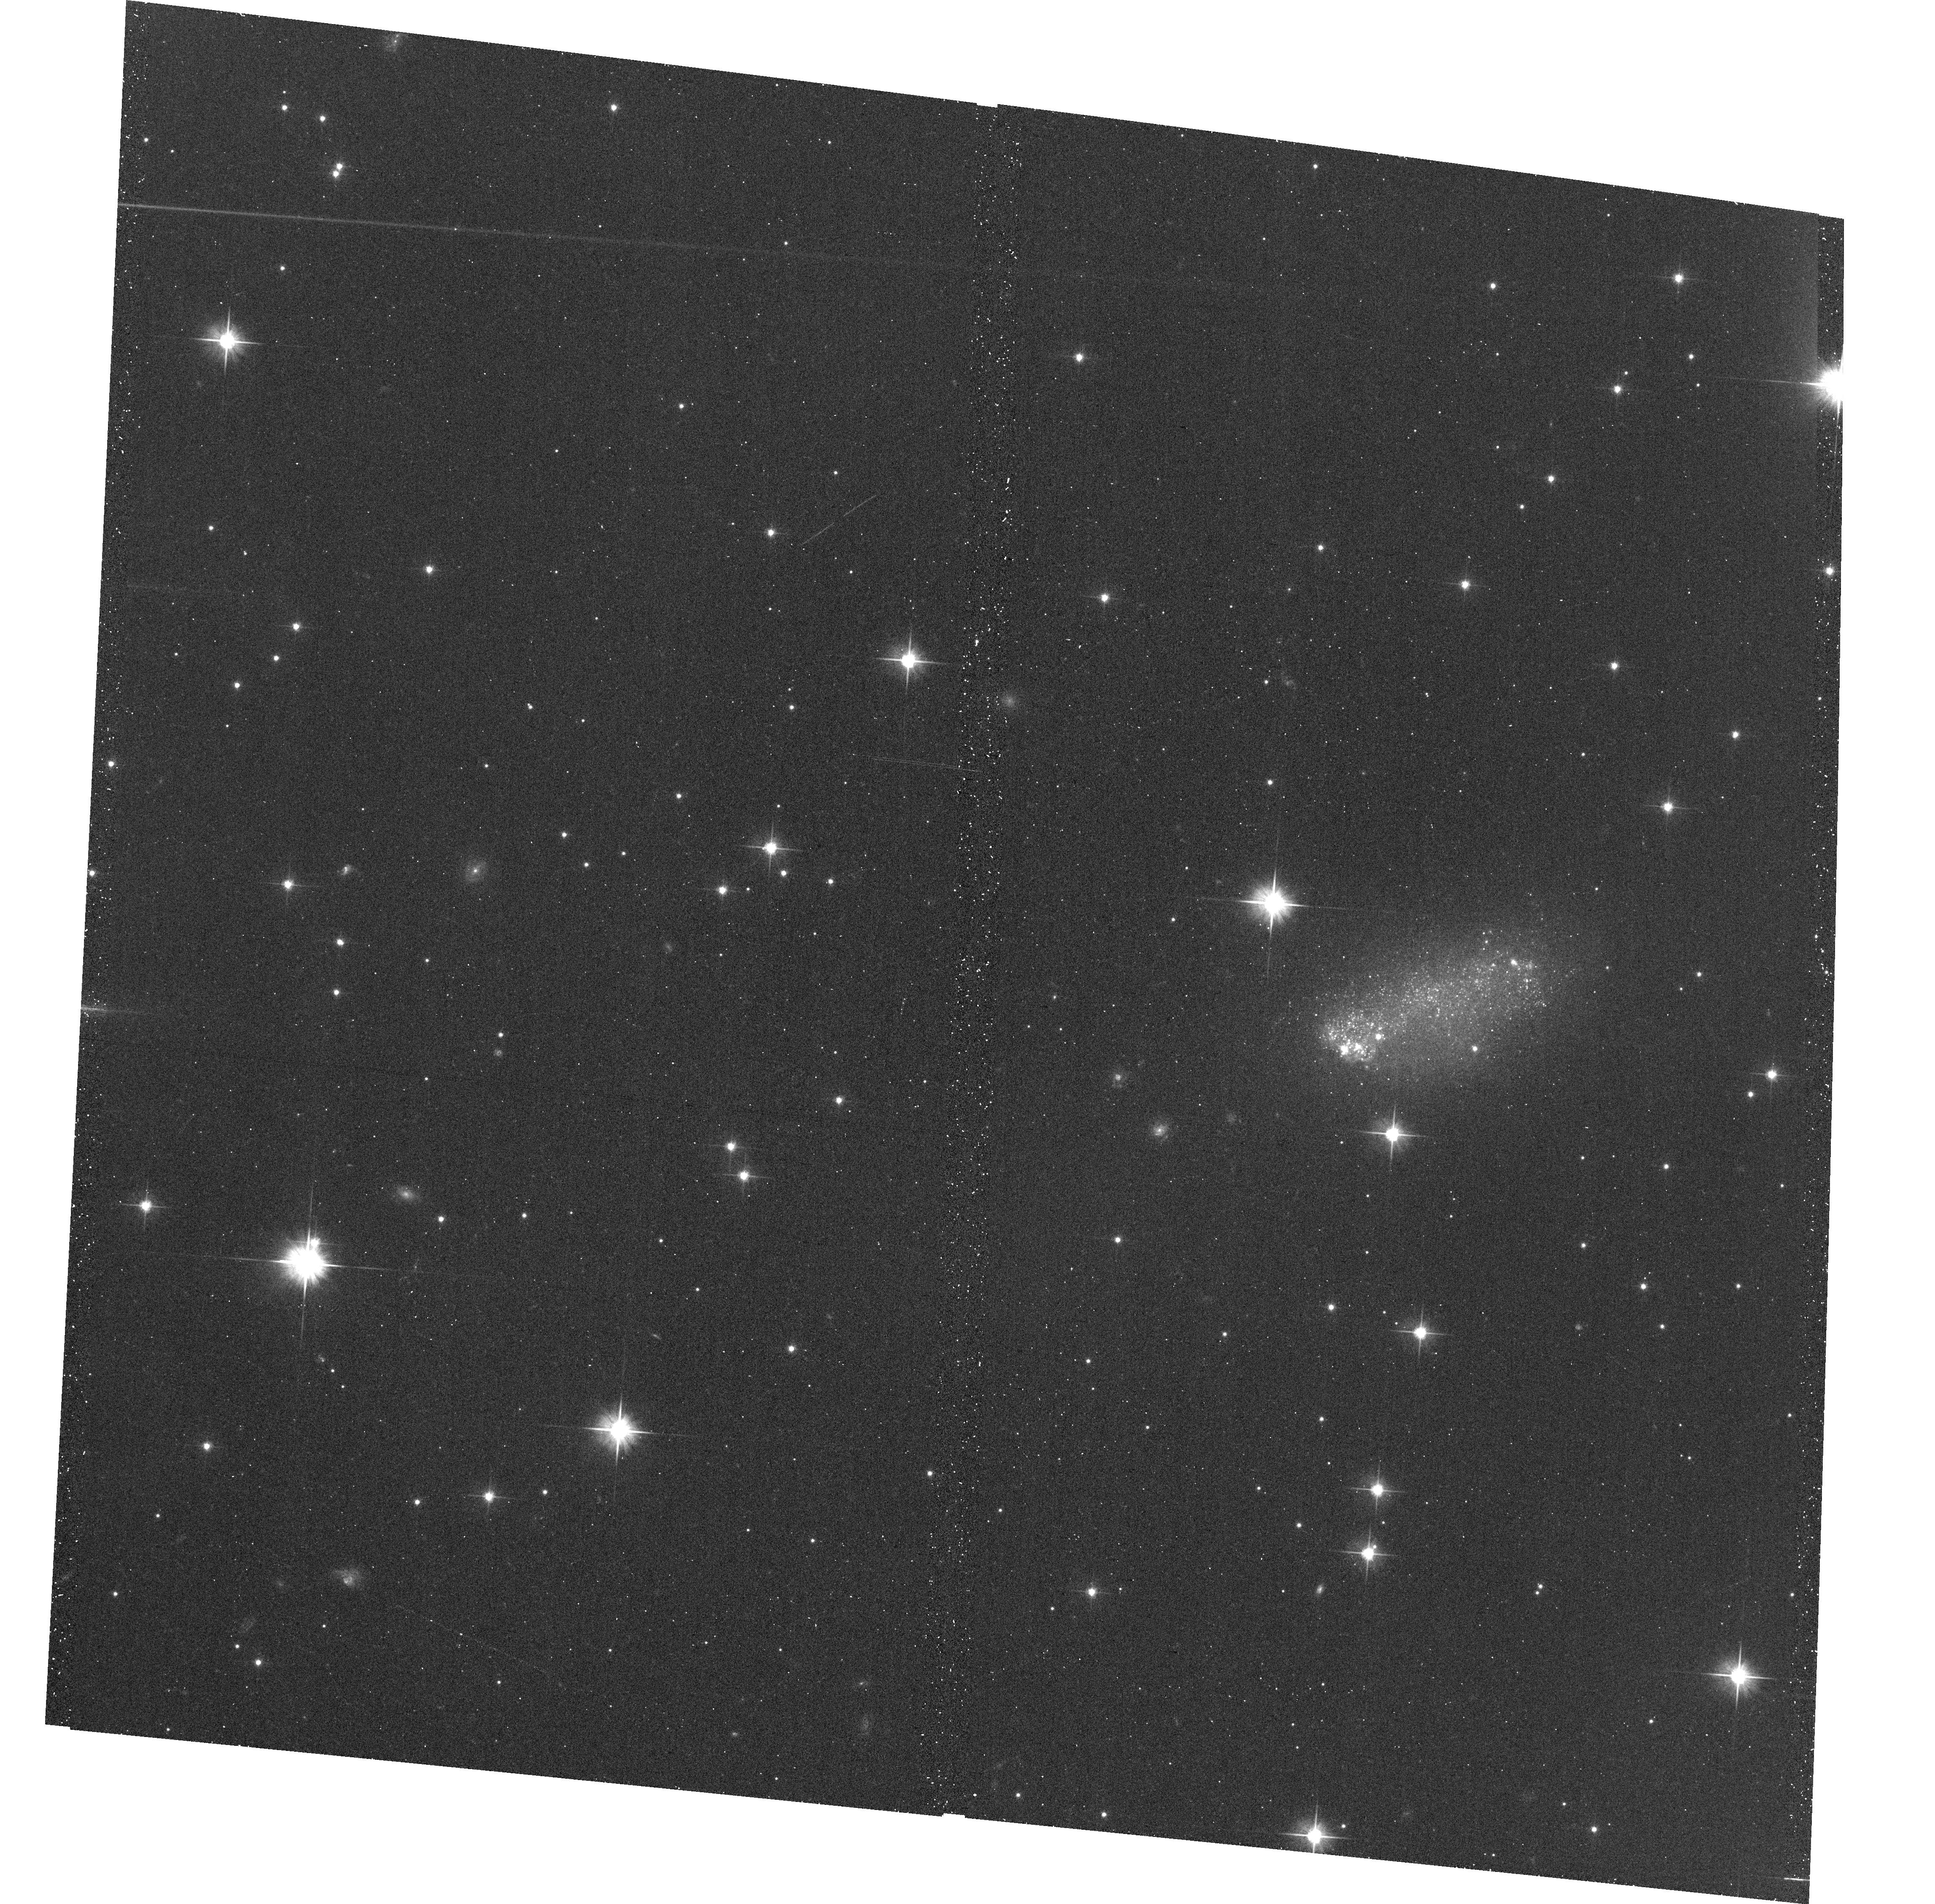
Target: GALFA-DW4. Instrument: ACS/WFC. Filter: F606W. Exposure: 18 min. Observation ID: hst_14676_01_acs_wfc_f606w_jd6d01

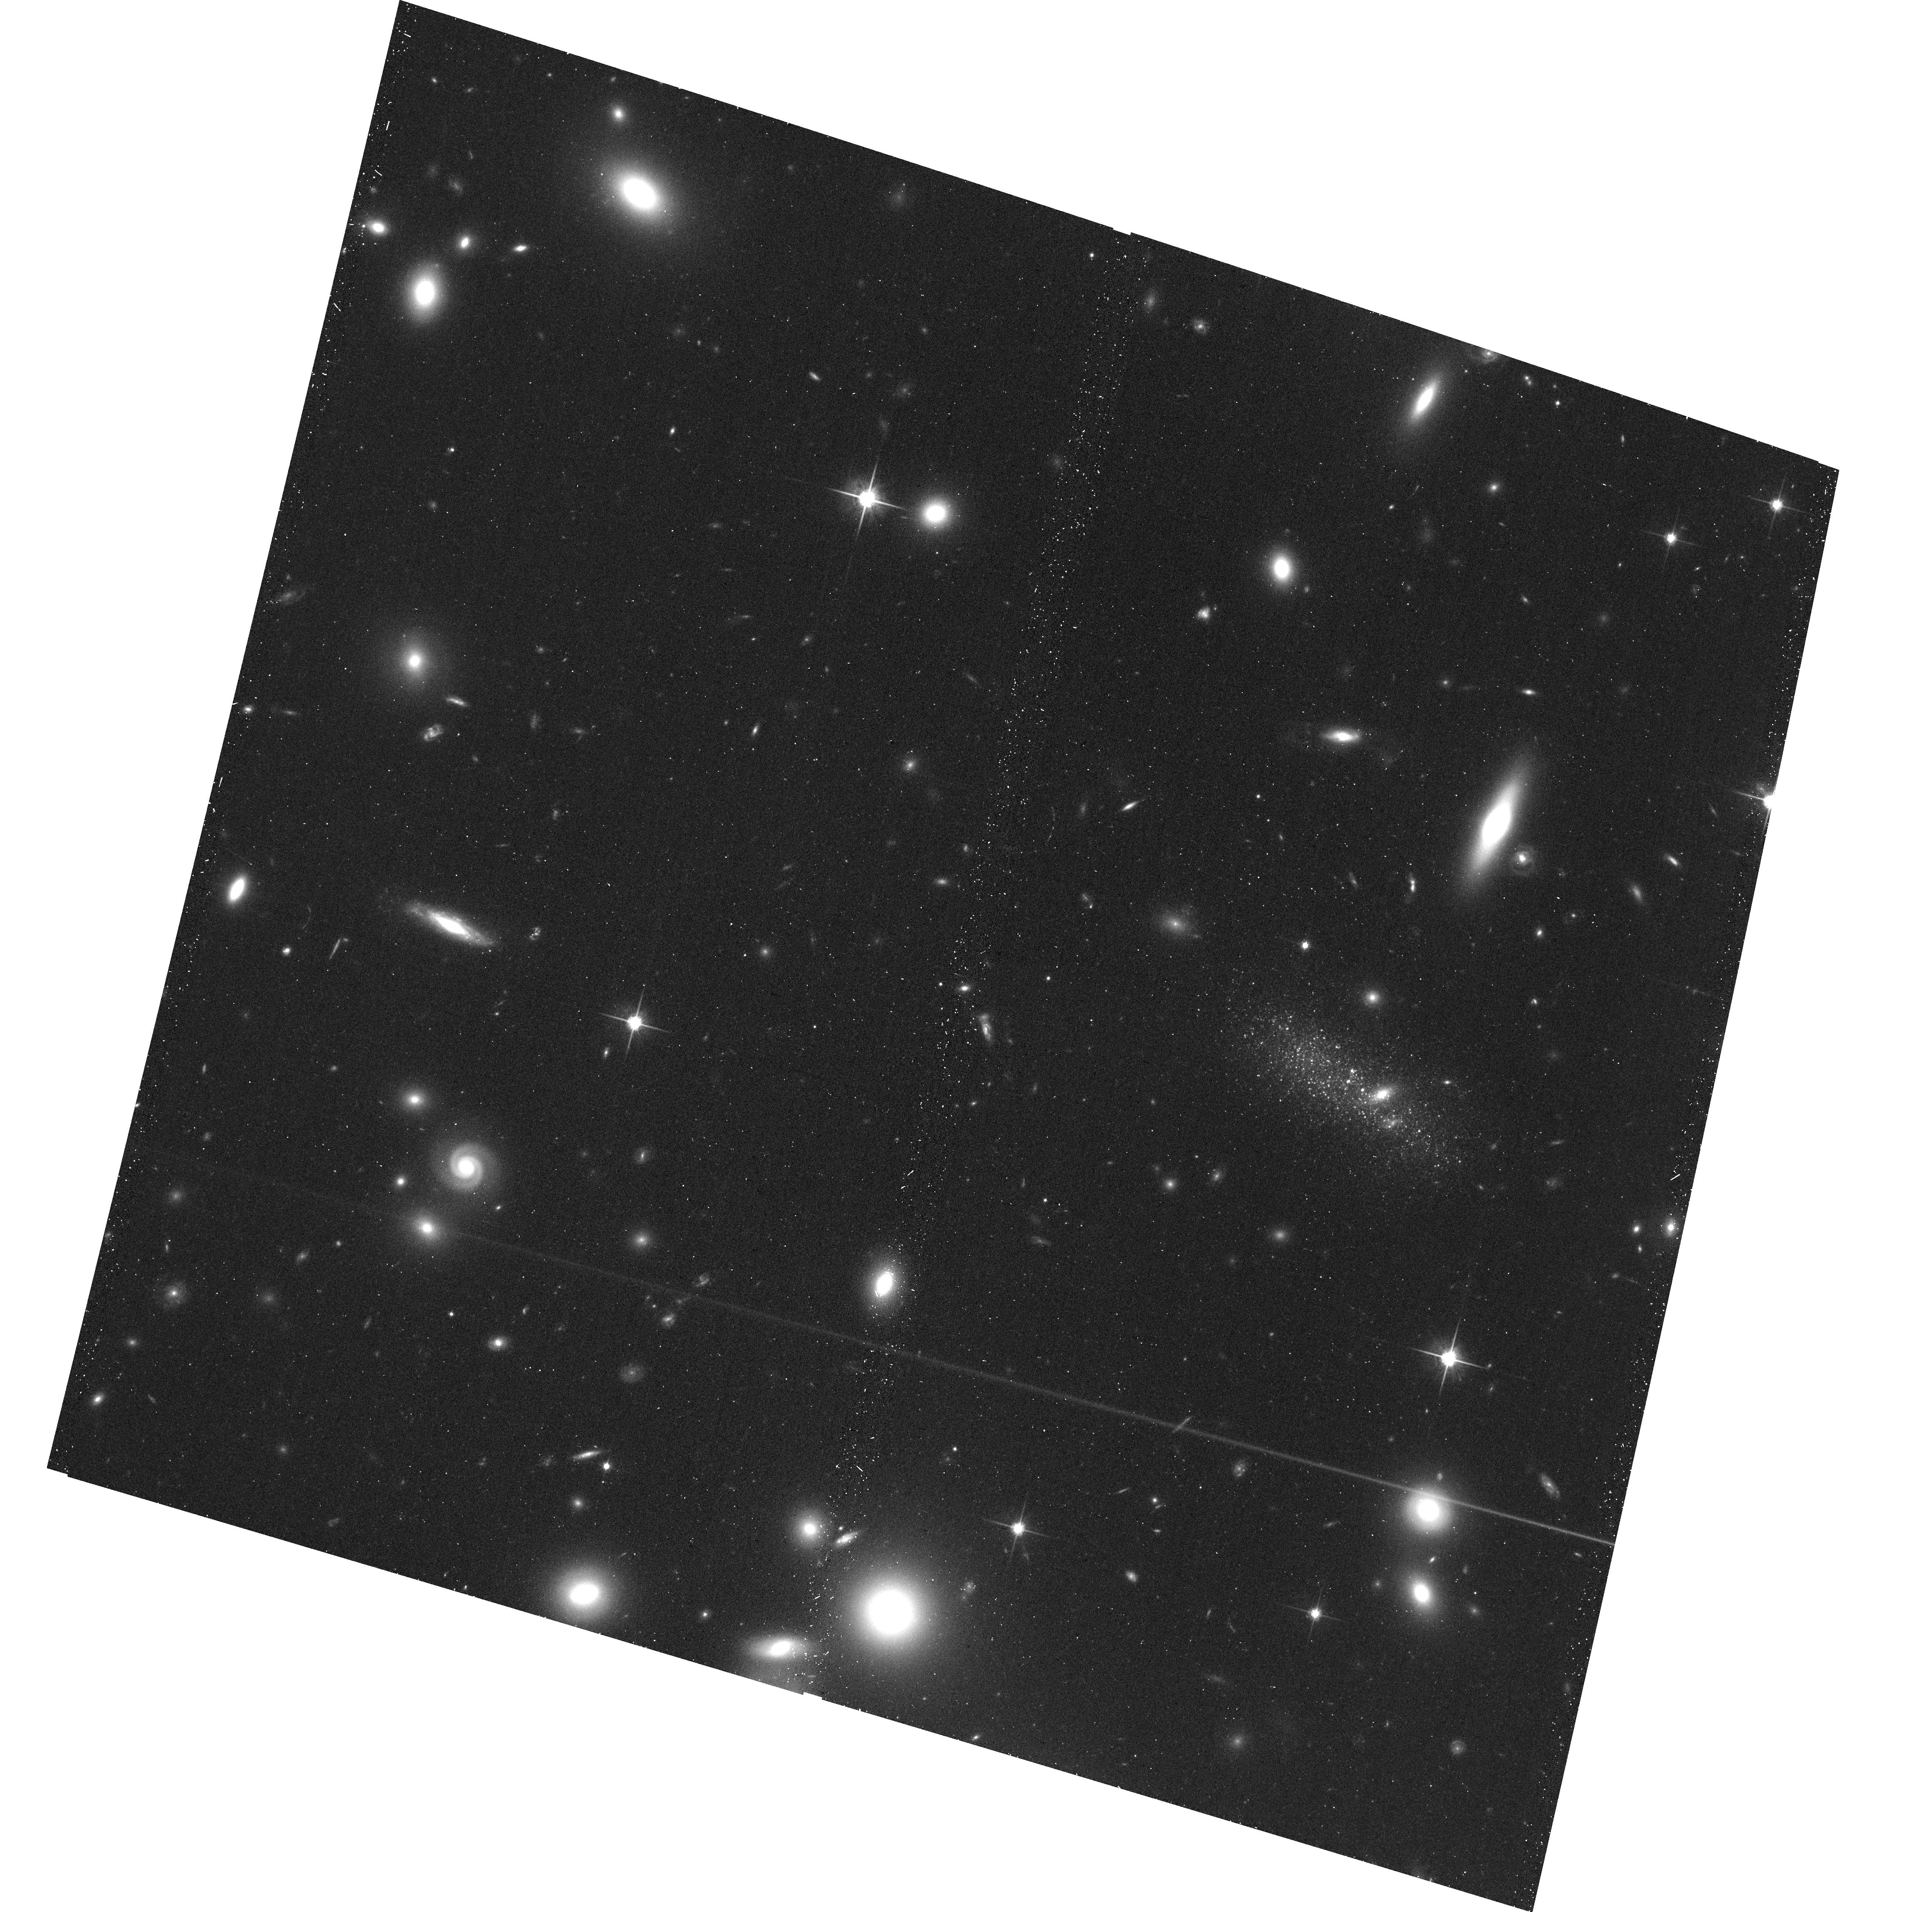
Target: GALFA-DW3. Instrument: ACS/WFC. Filter: F814W. Exposure: 18 min. Observation ID: hst_14676_02_acs_wfc_f814w_jd6d02

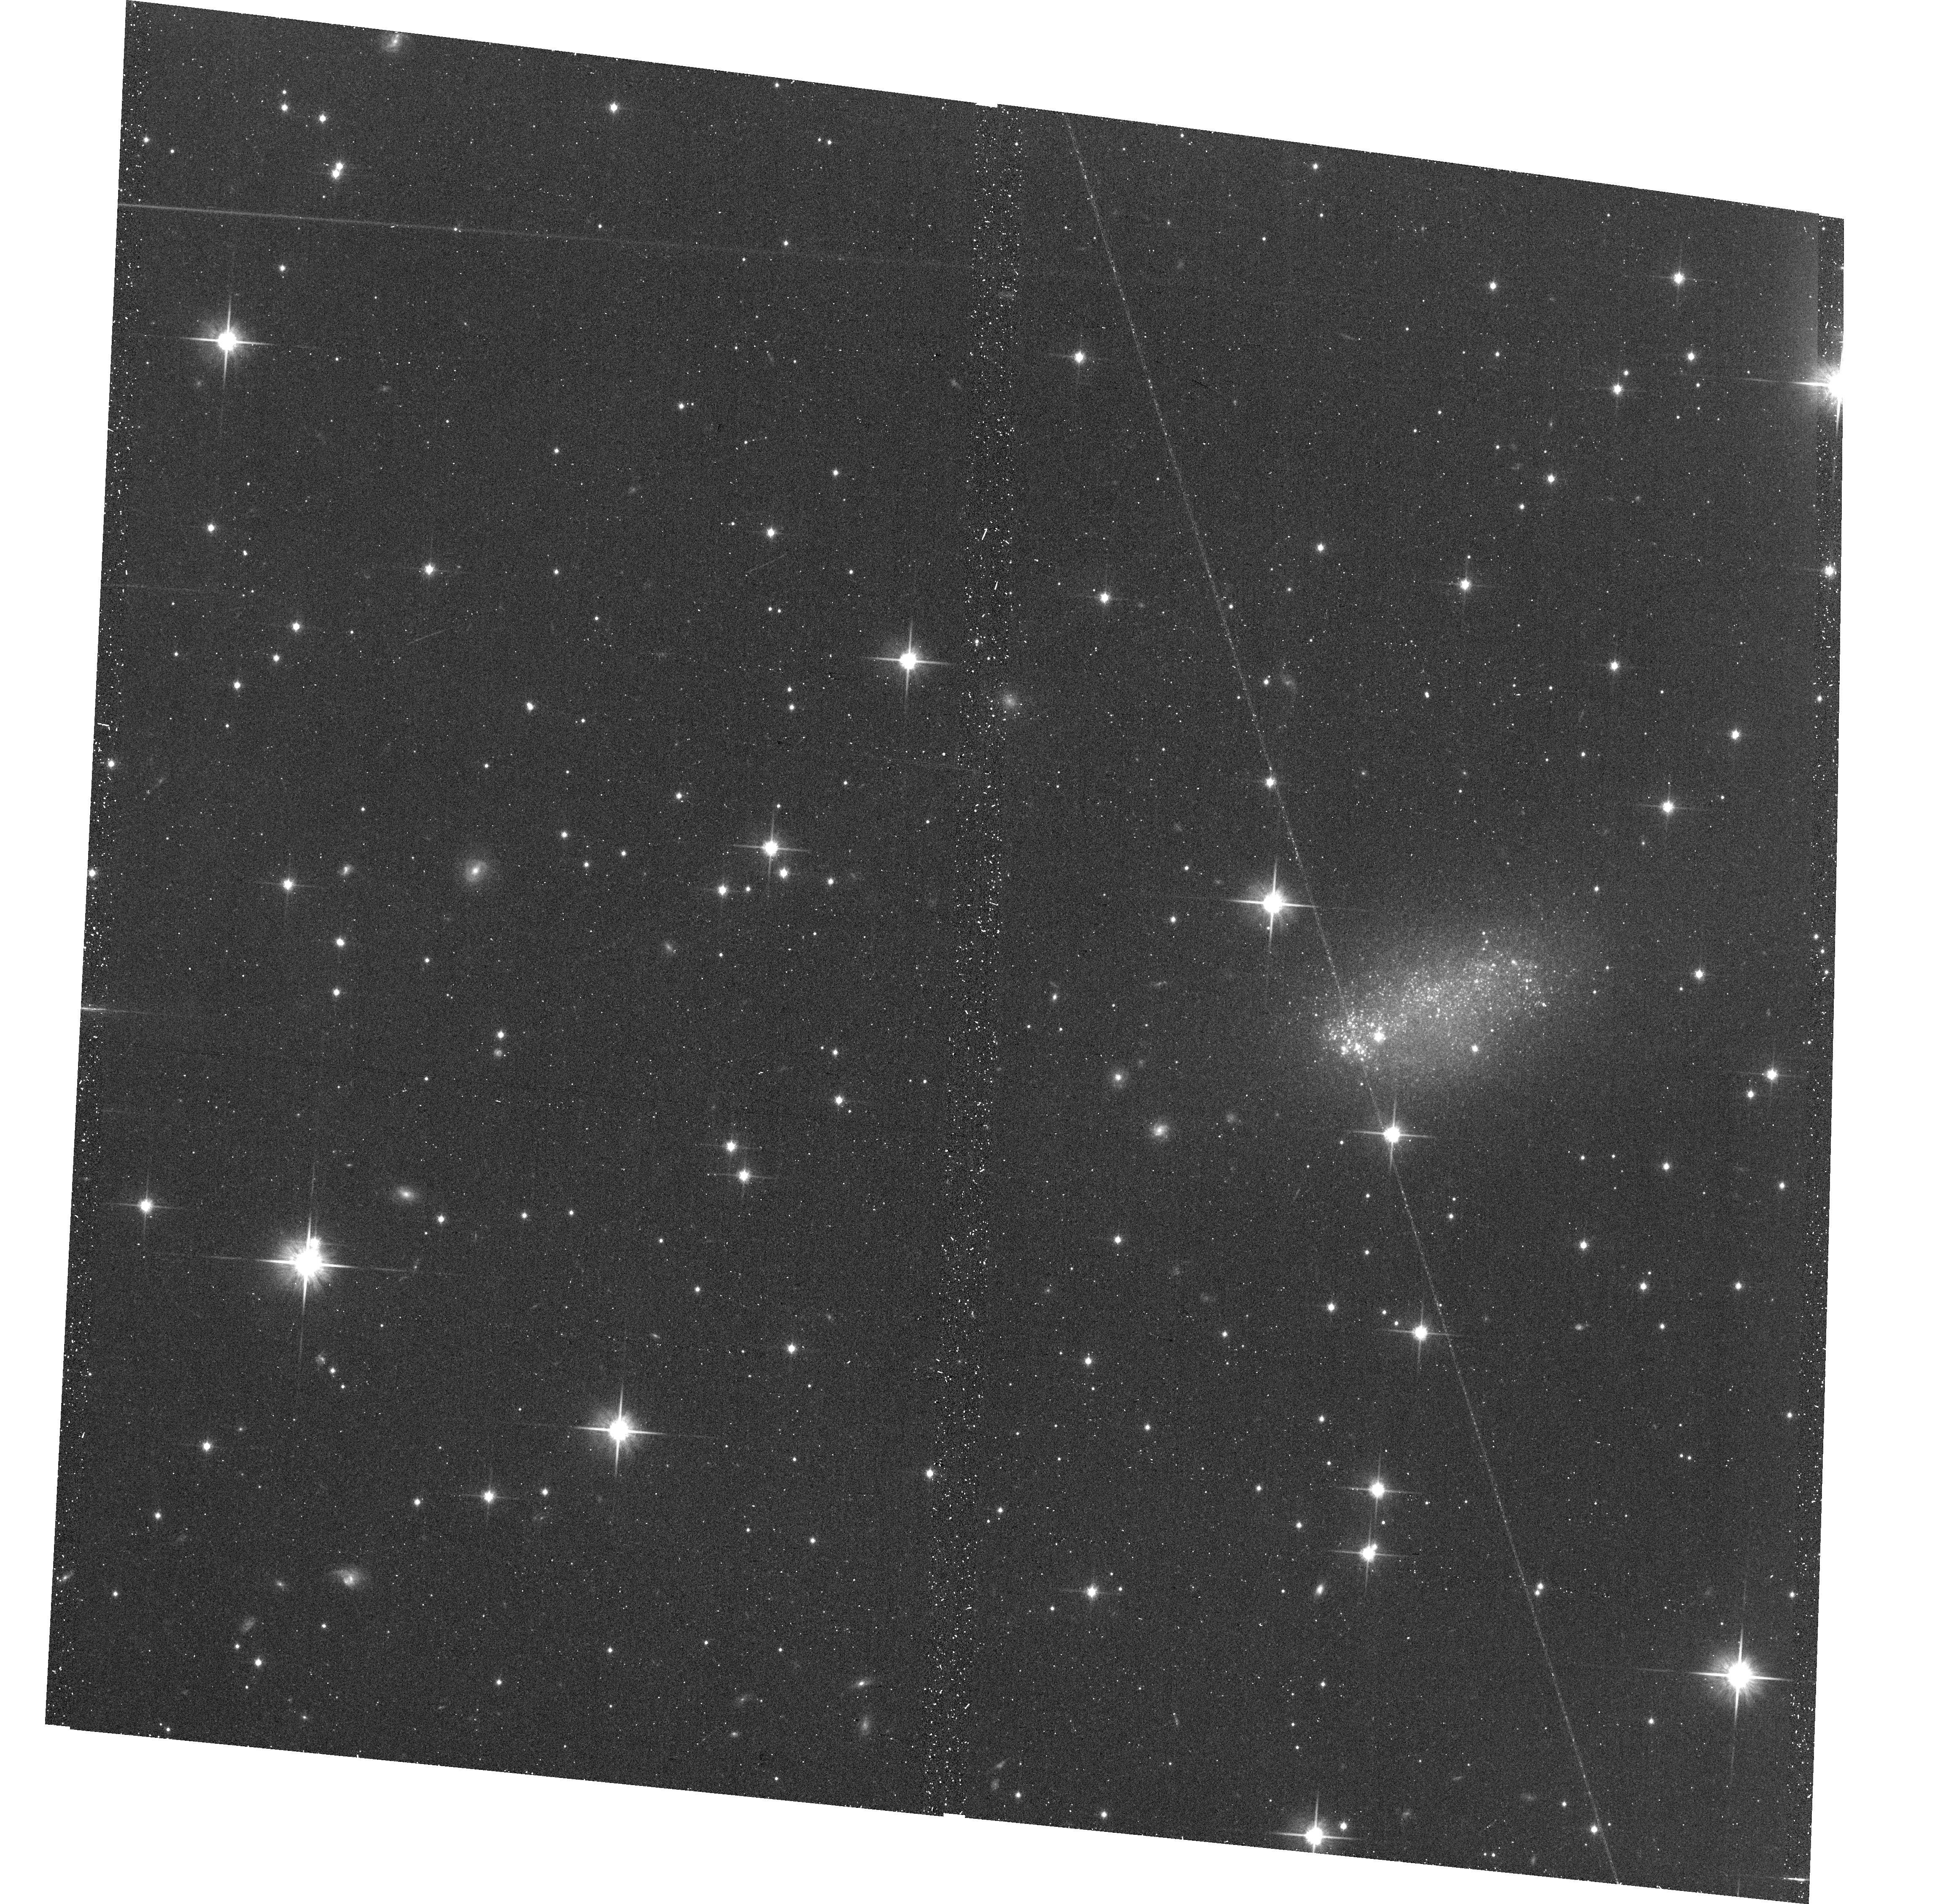
Target: GALFA-DW4. Instrument: ACS/WFC. Filter: F814W. Exposure: 18 min. Observation ID: hst_14676_01_acs_wfc_f814w_jd6d01

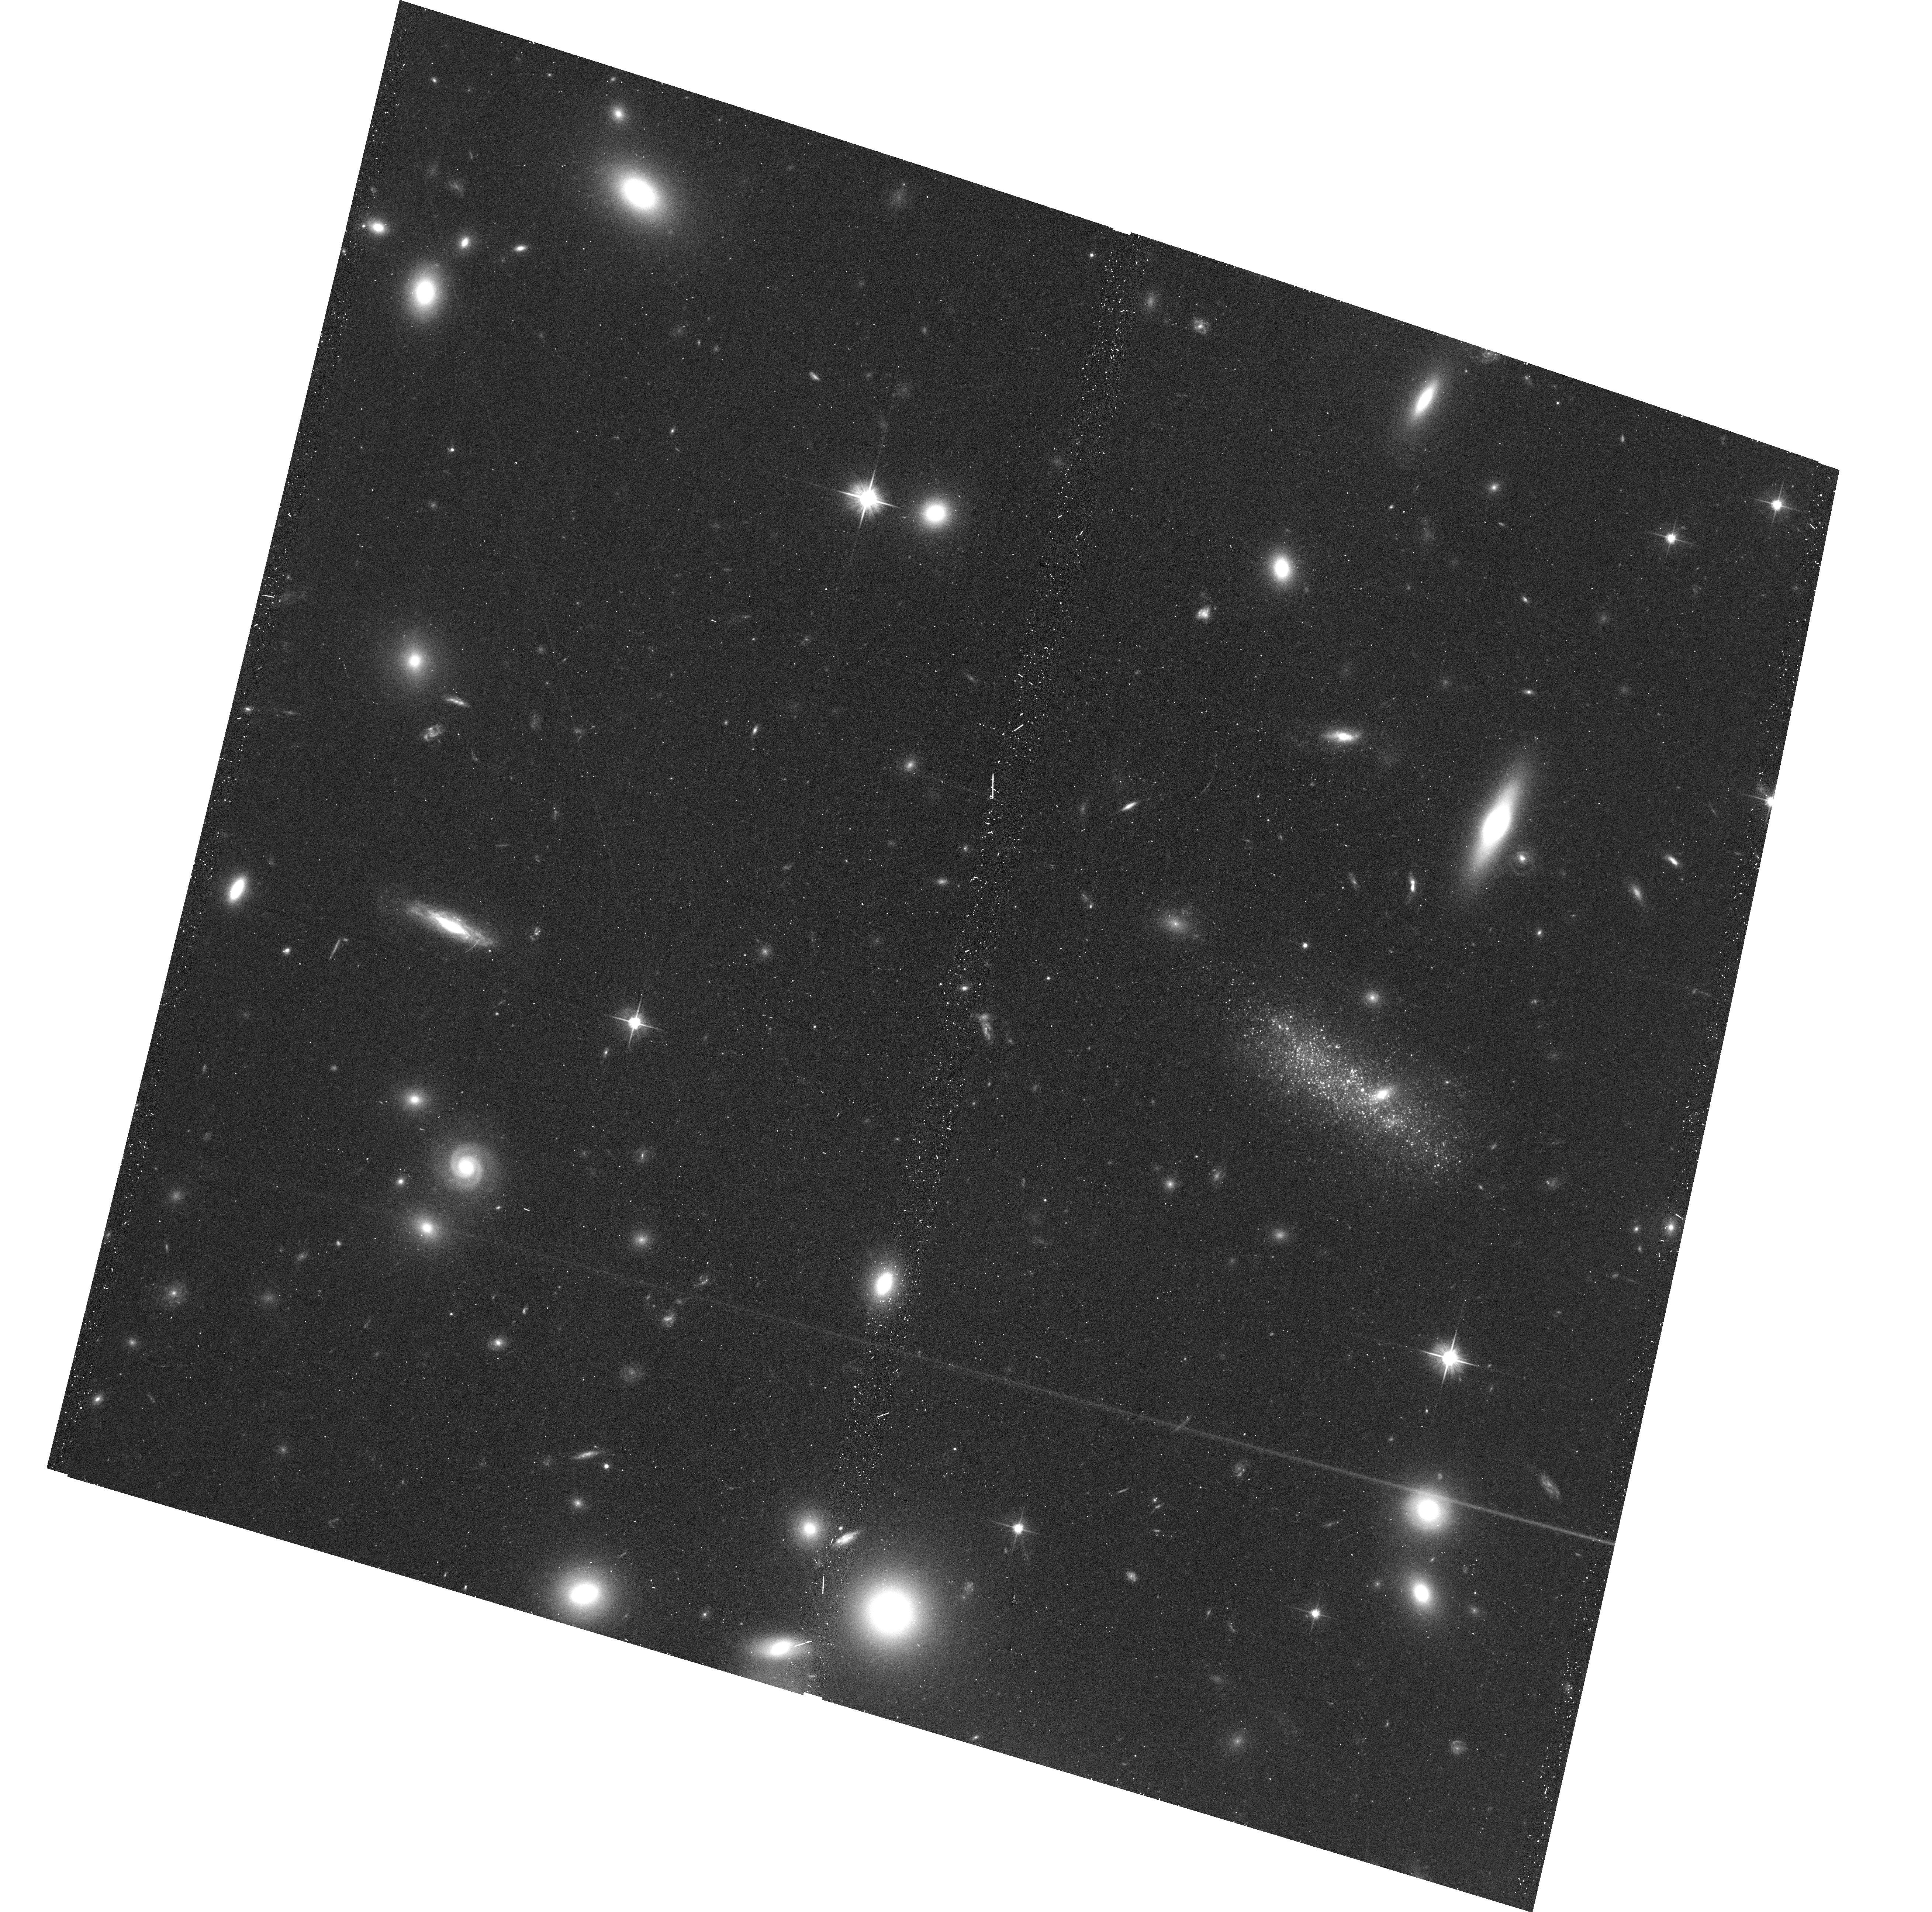
Target: GALFA-DW3. Instrument: ACS/WFC. Filter: F606W. Exposure: 18 min. Observation ID: hst_14676_02_acs_wfc_f606w_jd6d02

Two New Local Volume Dwarfs Associated with Compact High Velocity Clouds: Distance, Structure and Star Formation History (PI: Sand, David J.)

We request two filter HST imaging (F606W and F814W) to study the properties of two faint, isolated dwarf galaxies discovered based on their association with HI compact high velocity clouds -- a potentially new class of young, gas-rich dwarf galaxy. This data will provide crucial information on how low mass galaxies form in isolation (the dwarfs have no plausible neighbor within ~700 kpc), and serve as useful reference objects for interpreting the faint dwarfs in the Local Group. Understanding the numbers, luminosities, and star formation histories of the faintest dwarf galaxies on the outskirts of the Local Group and beyond are a frontier area for comparisons between CDM predictions and observations. With current data, it is clear these dwarfs have ongoing star formation, but we can only constrain their distance to lie between 2.5 < D < 10 Mpc -- we propose HST optical imaging to determine the galaxies' distance, extent, and star formation history. Only HST can provide the resolution and depth necessary to characterize this emerging class of objects, and we will compare and contrast their physical properties with dwarfs in the Local Group and gas-rich dwarf irregulars in the Local Volume.